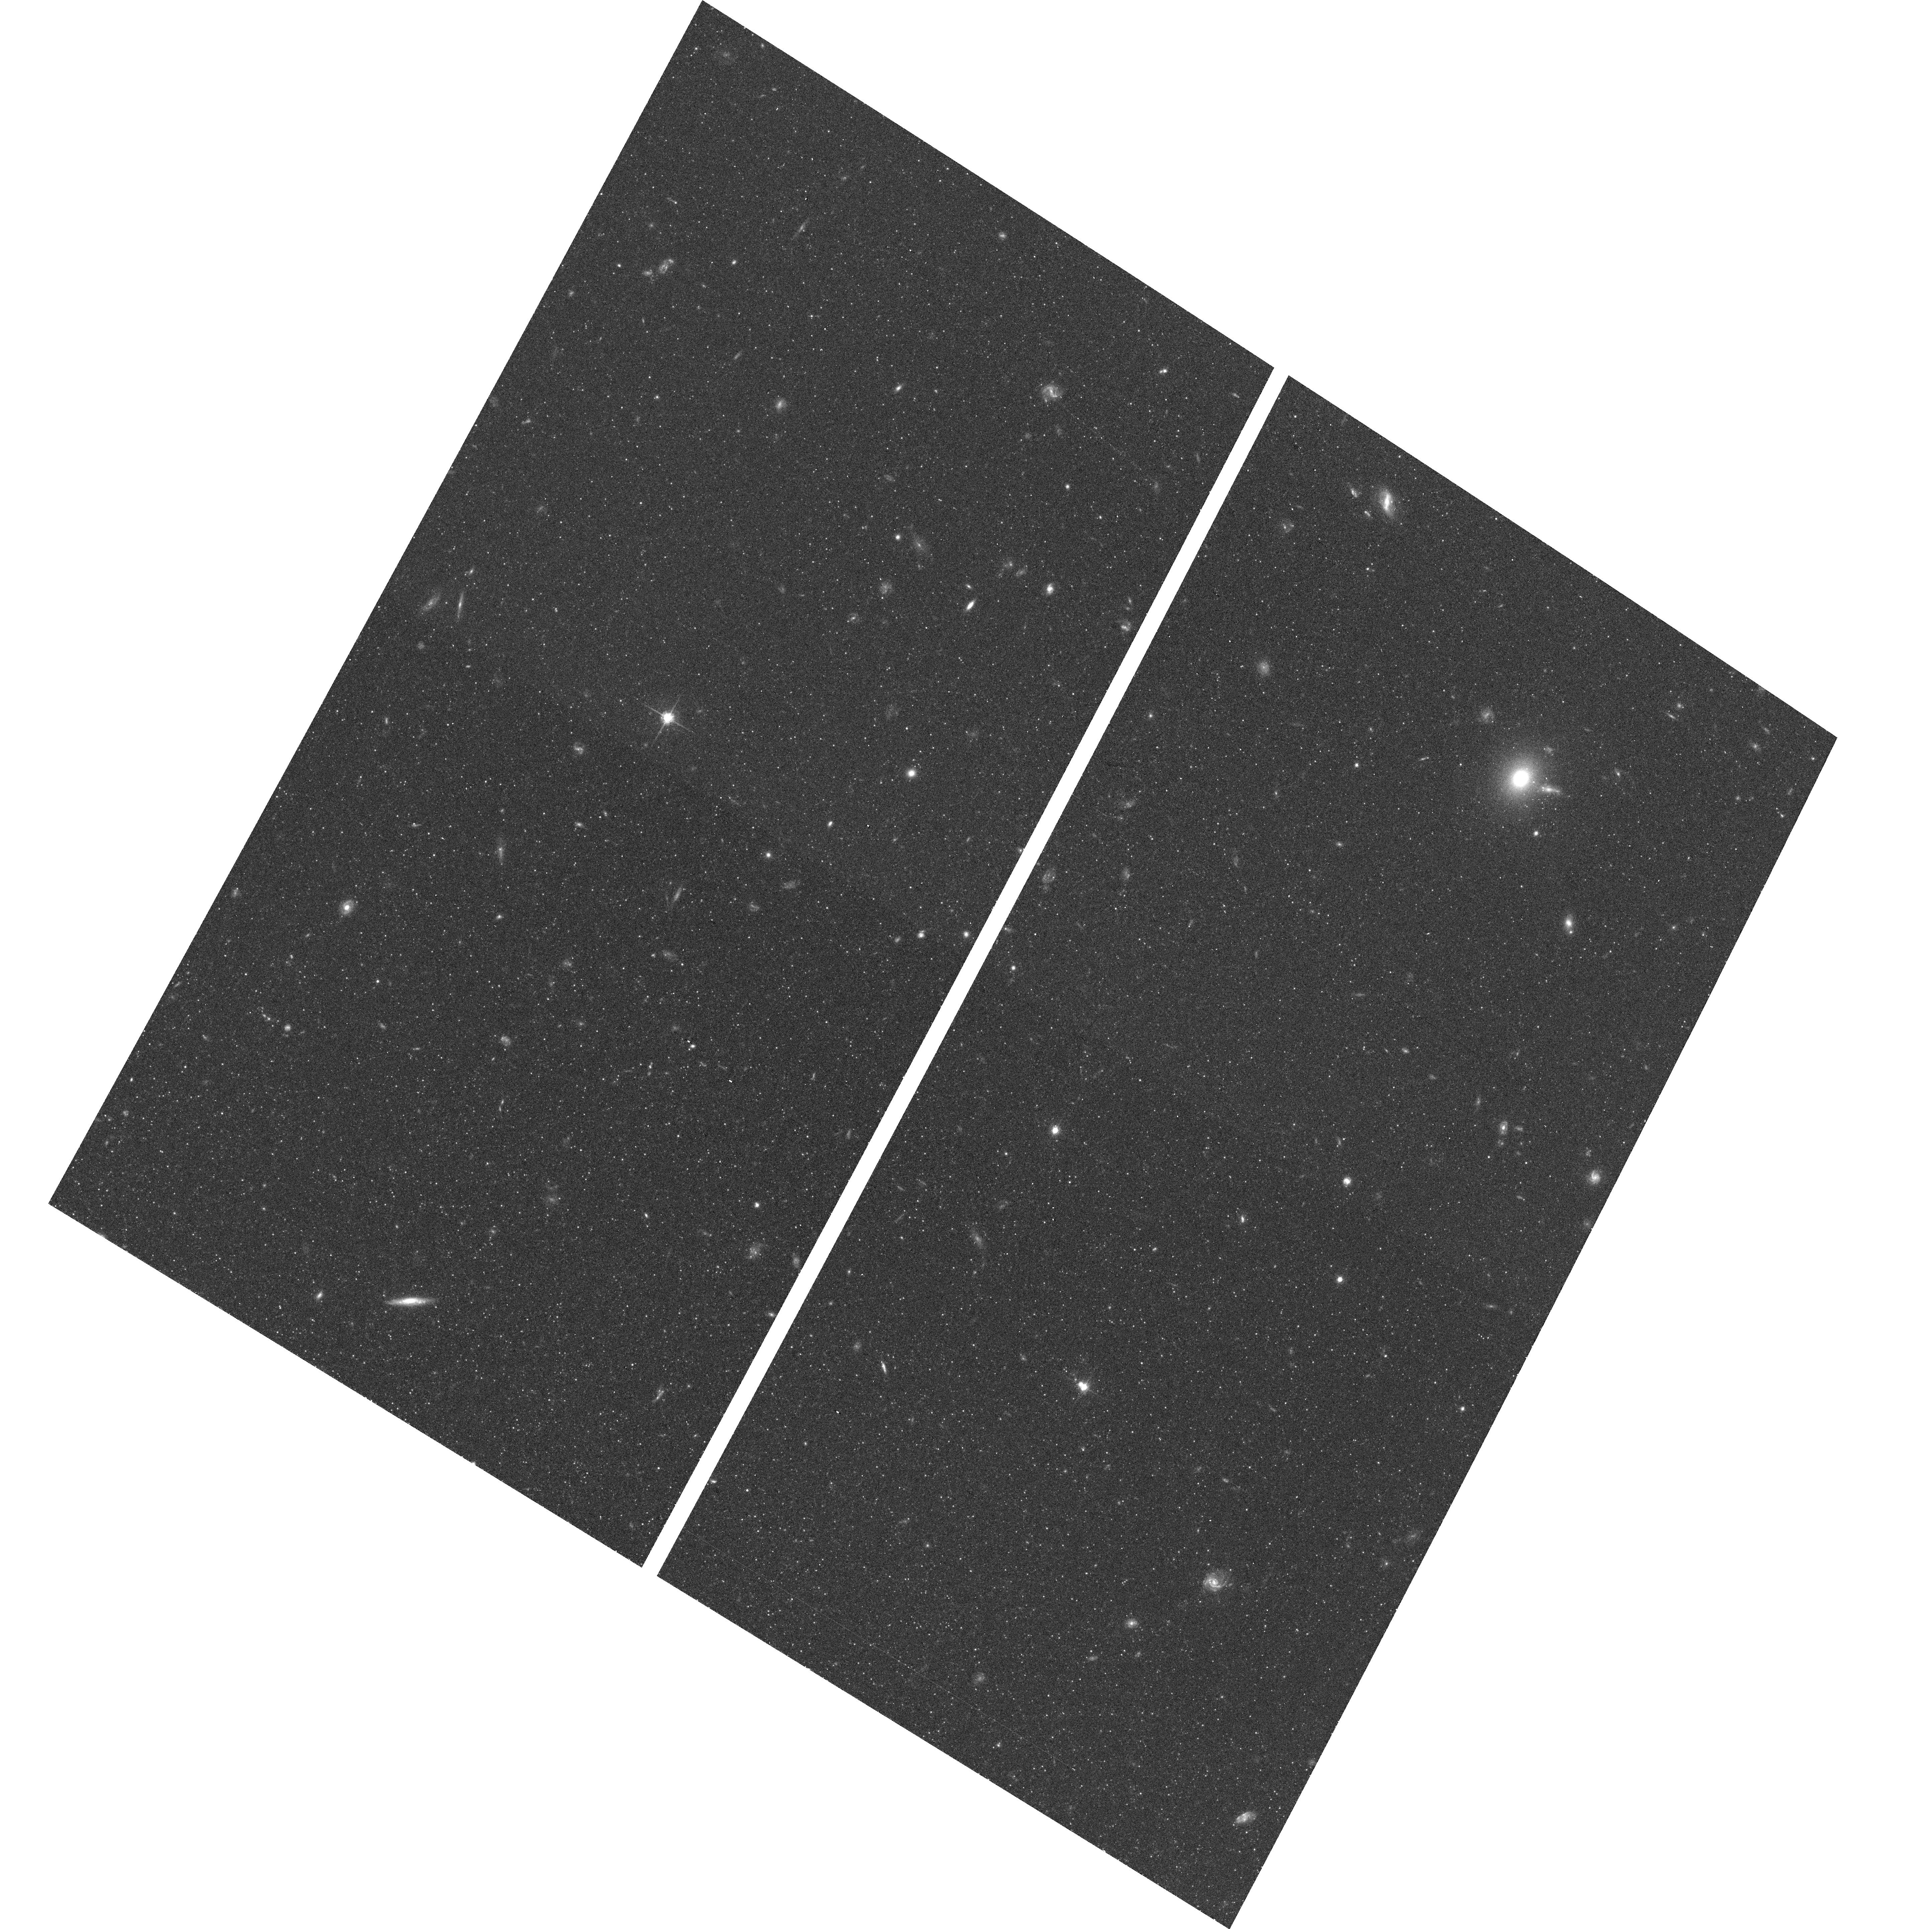
Target: NGC0253-HALO-2. Instrument: ACS/WFC. Filter: F814W. Exposure: 11 min. Observation ID: hst_10523_02_acs_wfc_f814w_j9ec02

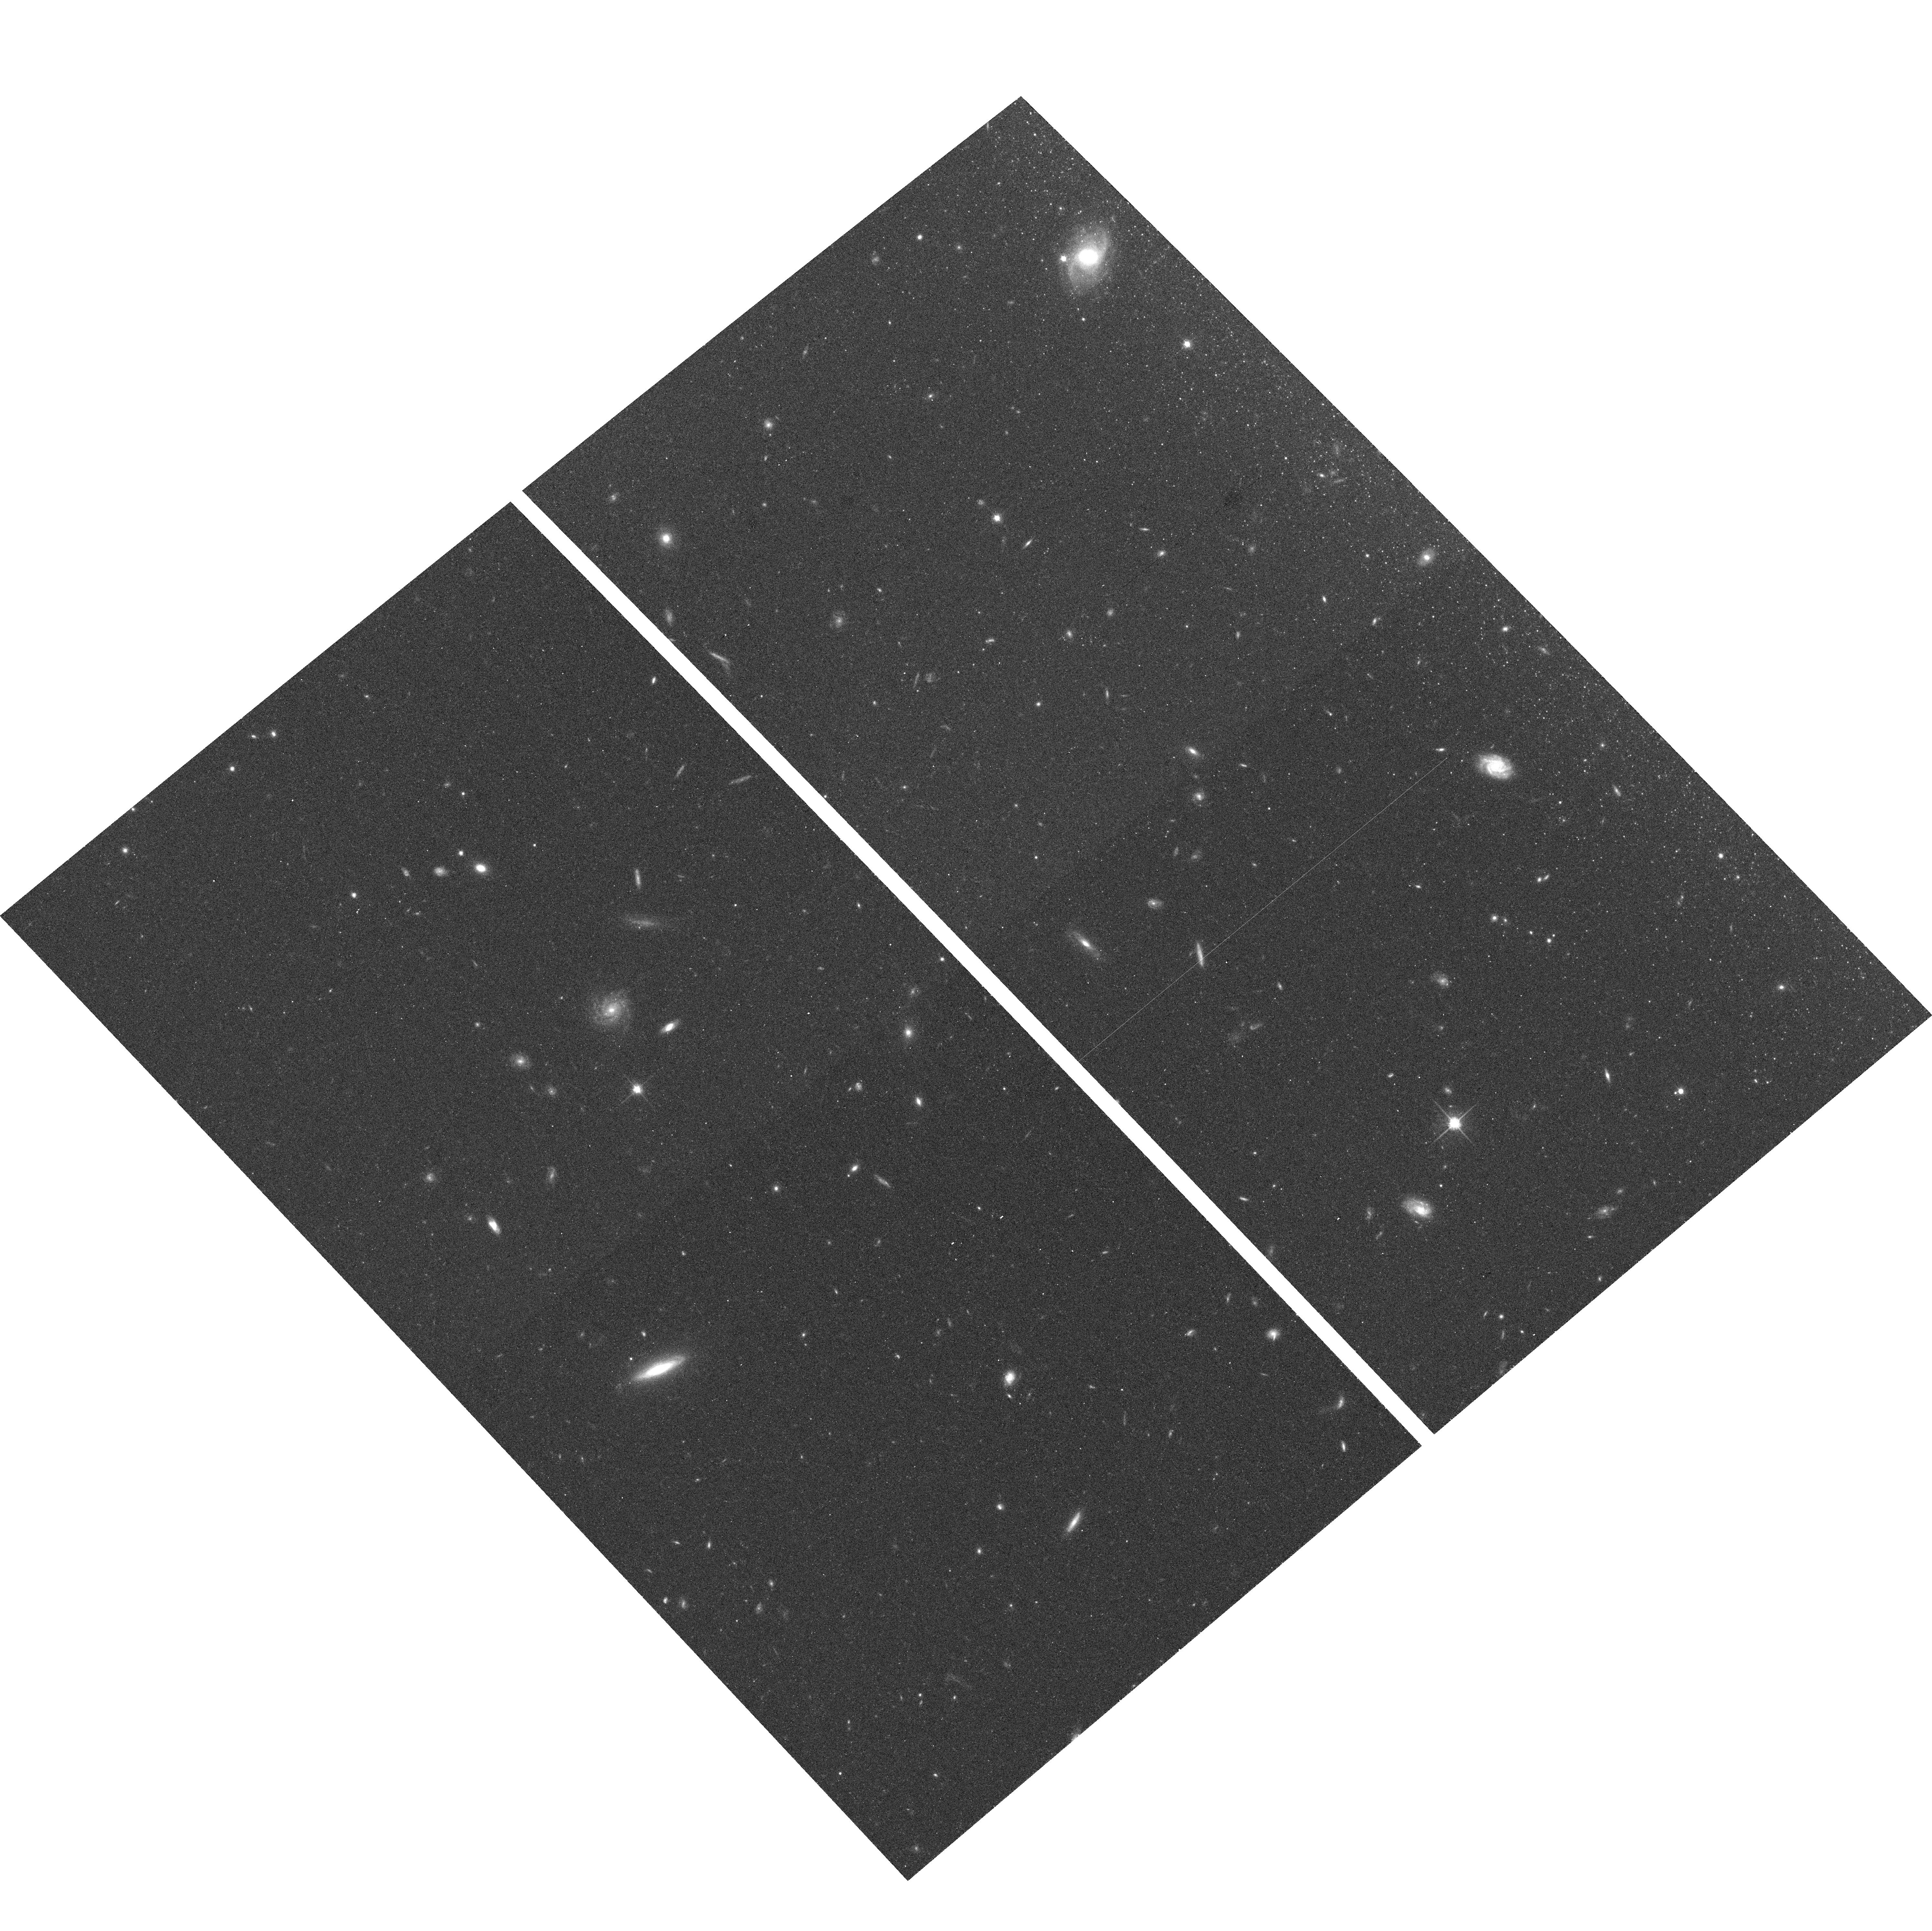
Target: NGC4244-HALO-1. Instrument: ACS/WFC. Filter: F814W. Exposure: 12 min. Observation ID: hst_10523_61_acs_wfc_f814w_j9ec61

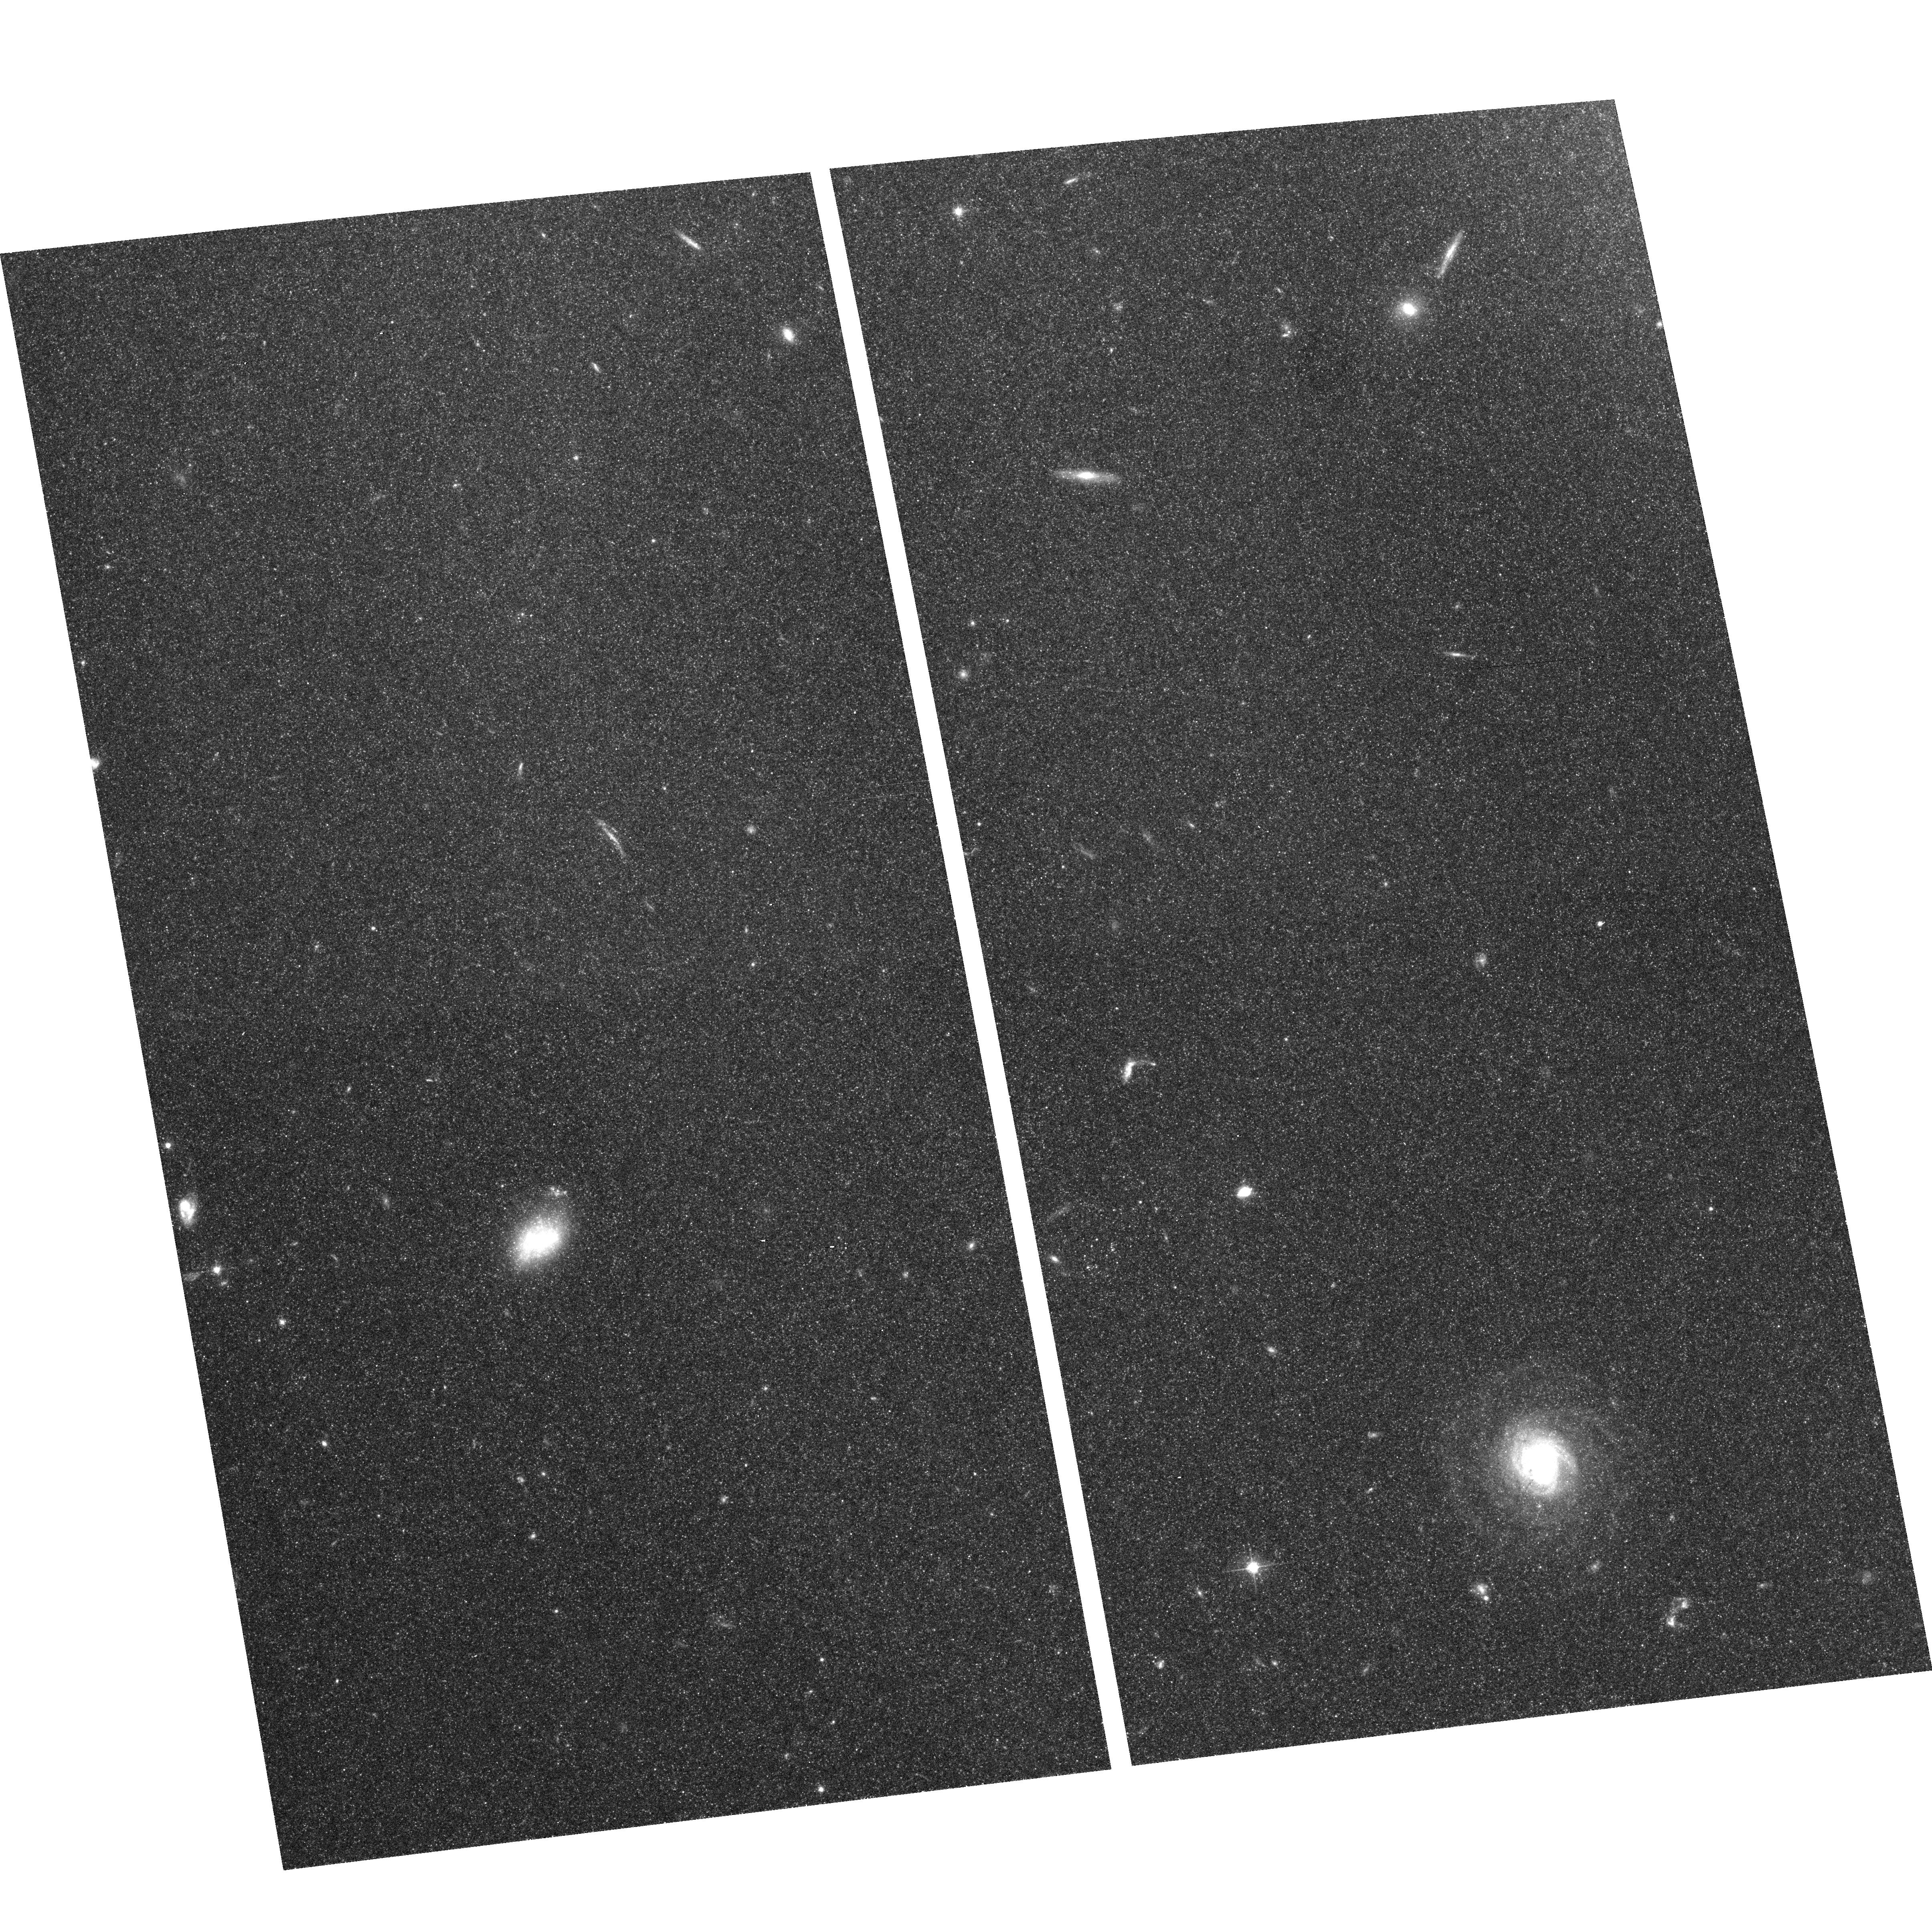
Target: NGC4736-HAL-1. Instrument: ACS/WFC. Filter: F606W. Exposure: 12 min. Observation ID: hst_10523_81_acs_wfc_f606w_j9ec81

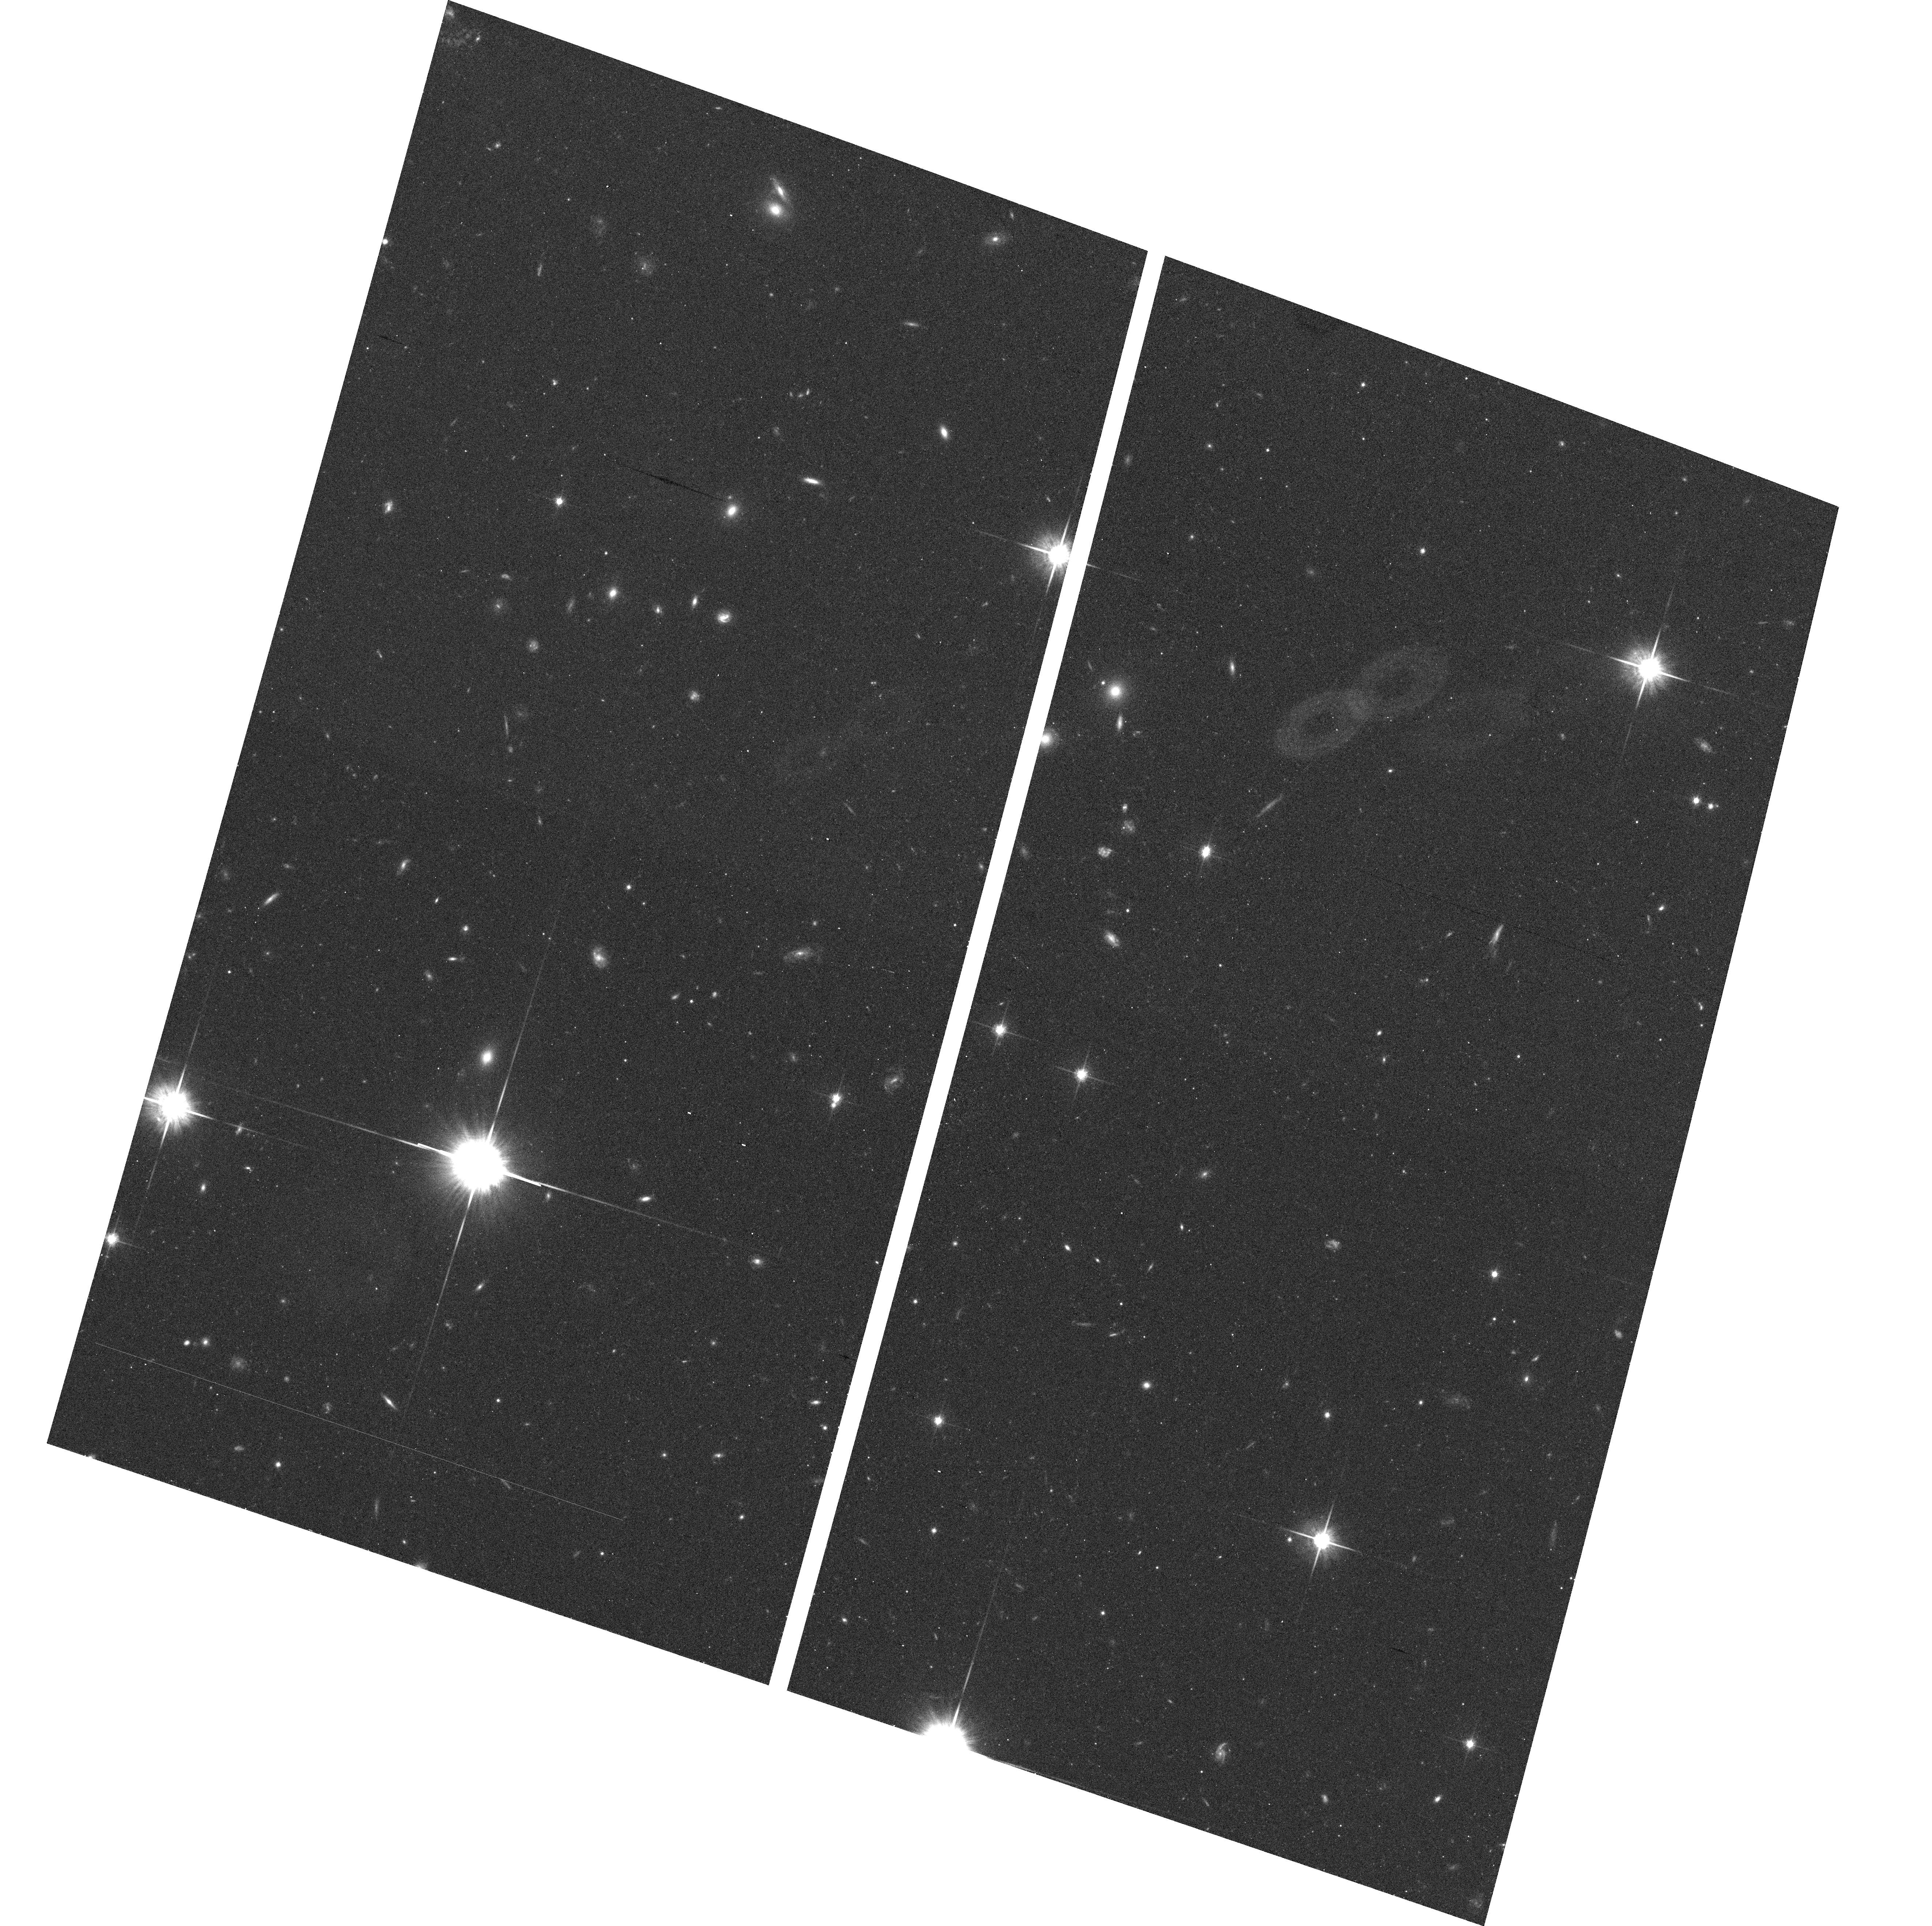
Target: NGC2403-HALO-7. Instrument: ACS/WFC. Filter: F814W. Exposure: 12 min. Observation ID: hst_10523_27_acs_wfc_f814w_j9ec27

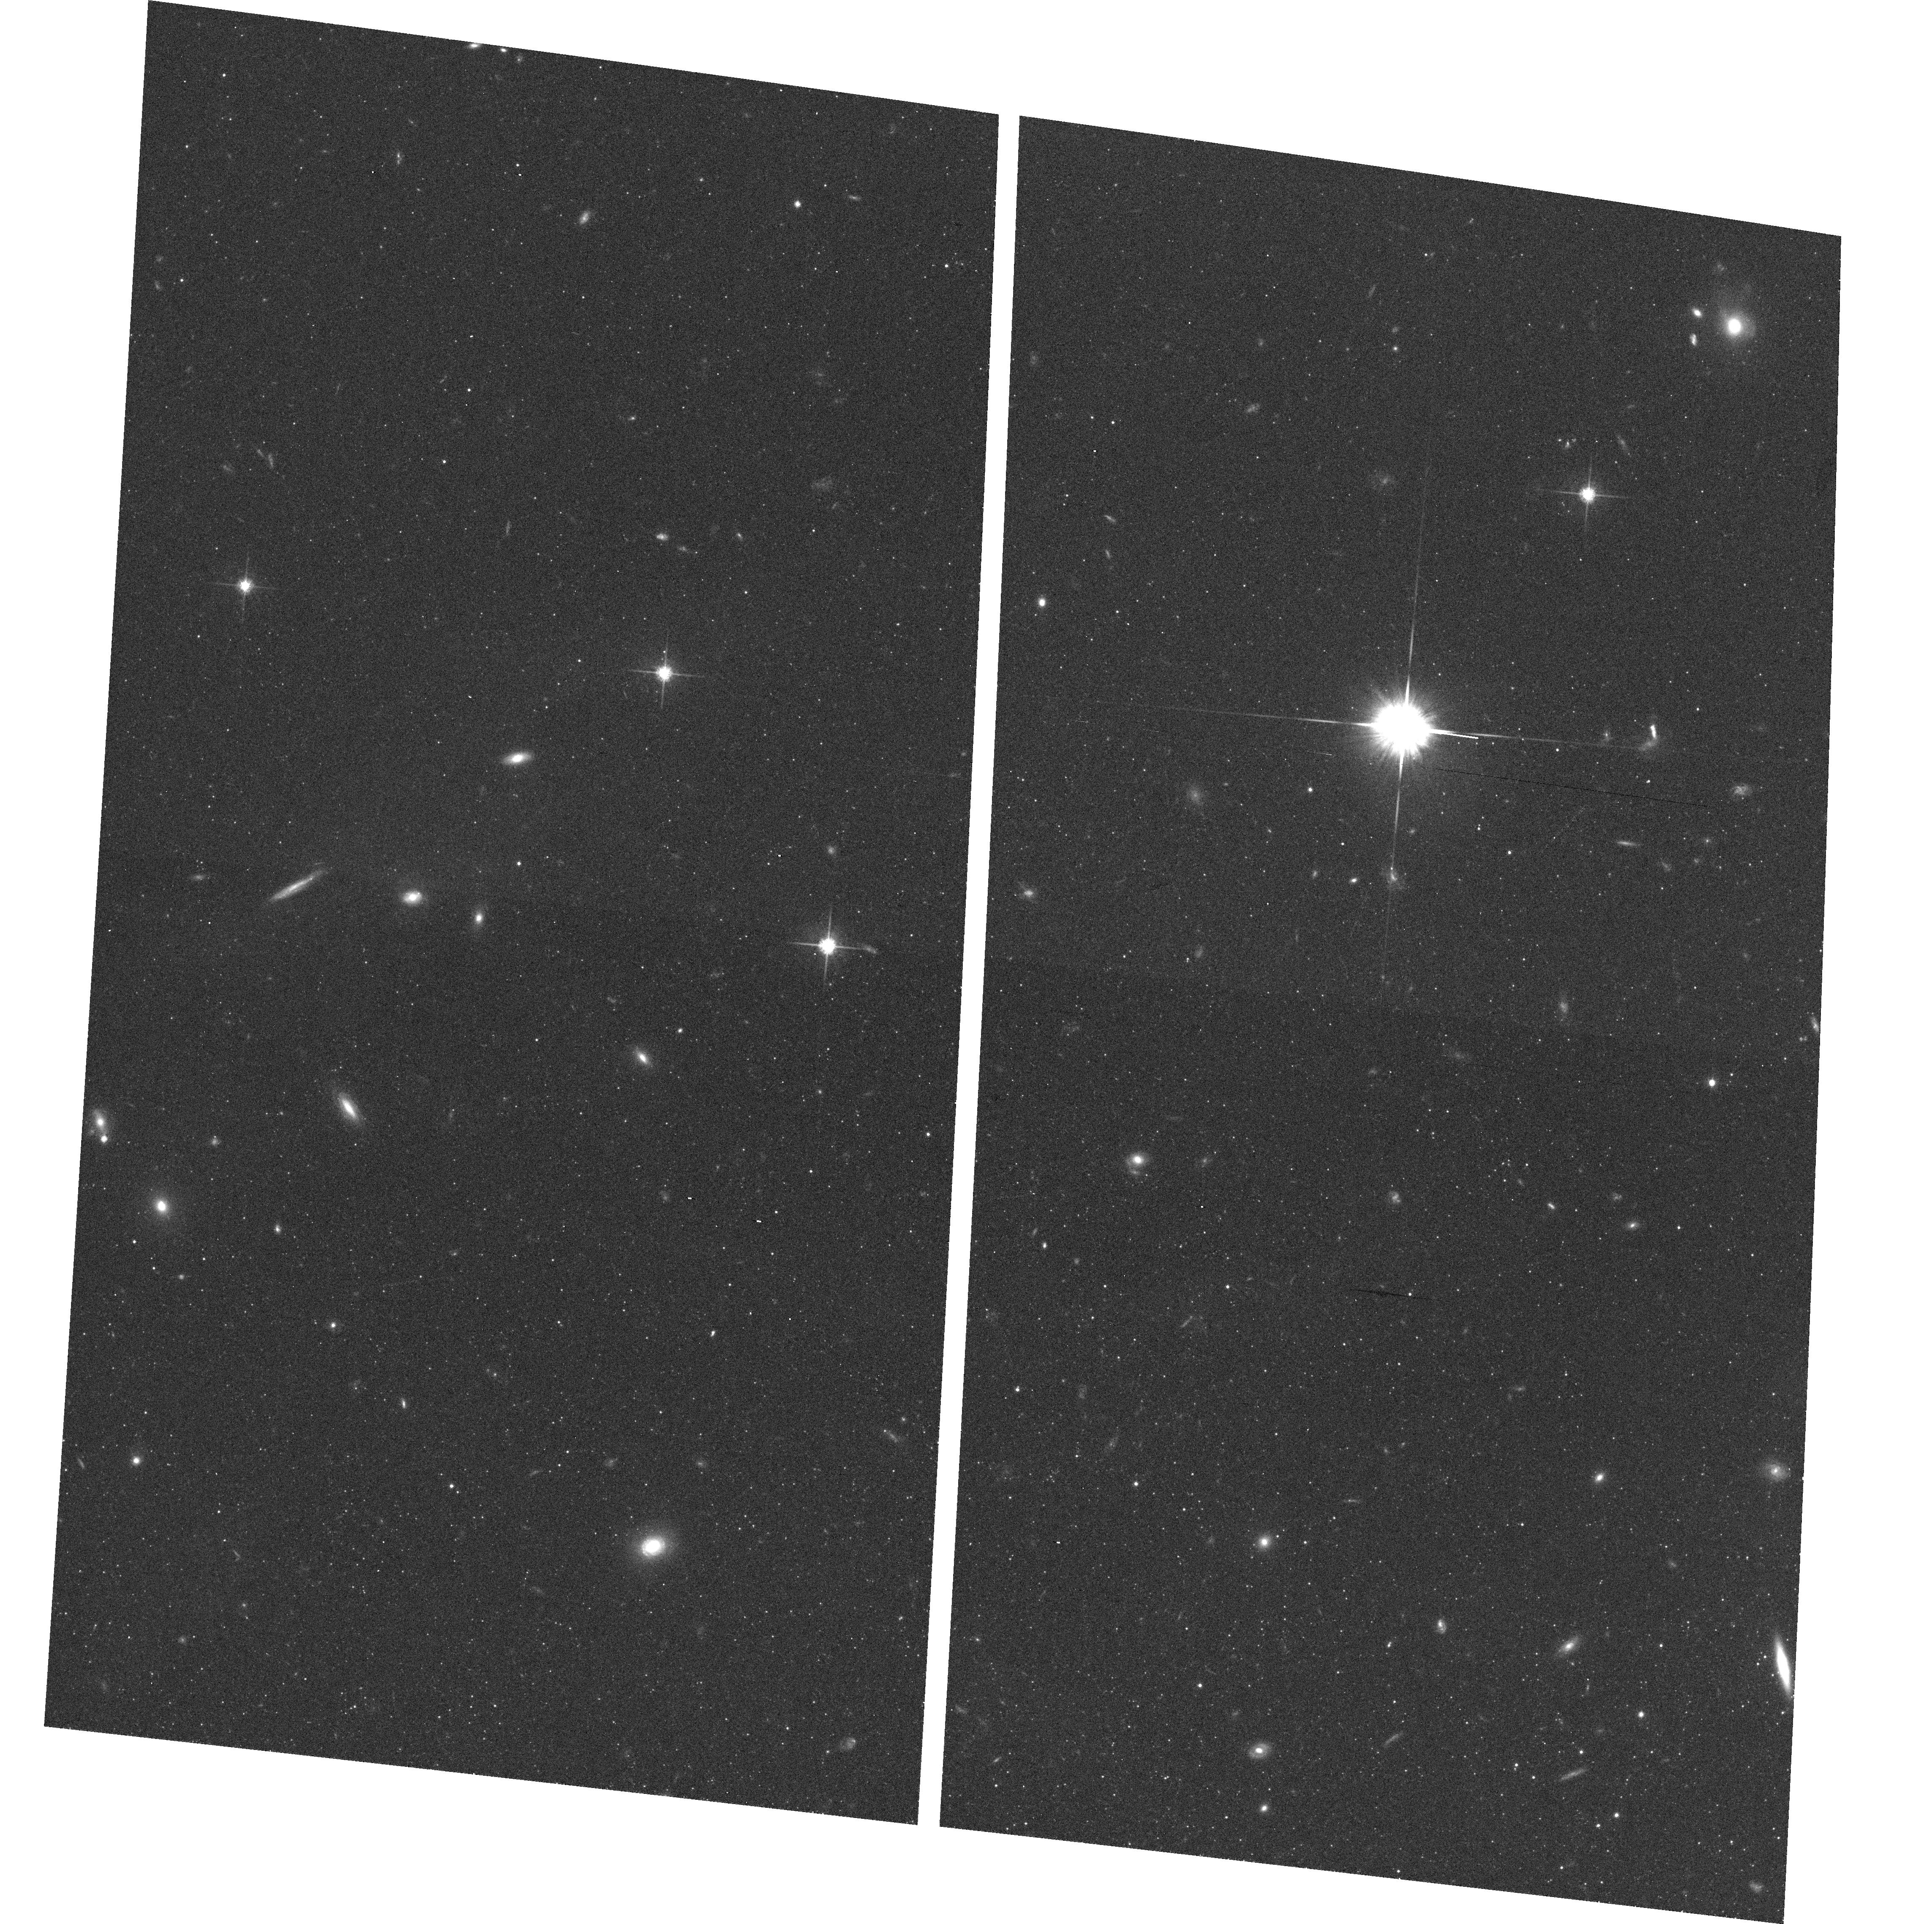
Target: NGC3031-HALO-6. Instrument: ACS/WFC. Filter: F814W. Exposure: 12 min. Observation ID: hst_10523_46_acs_wfc_f814w_j9ec46

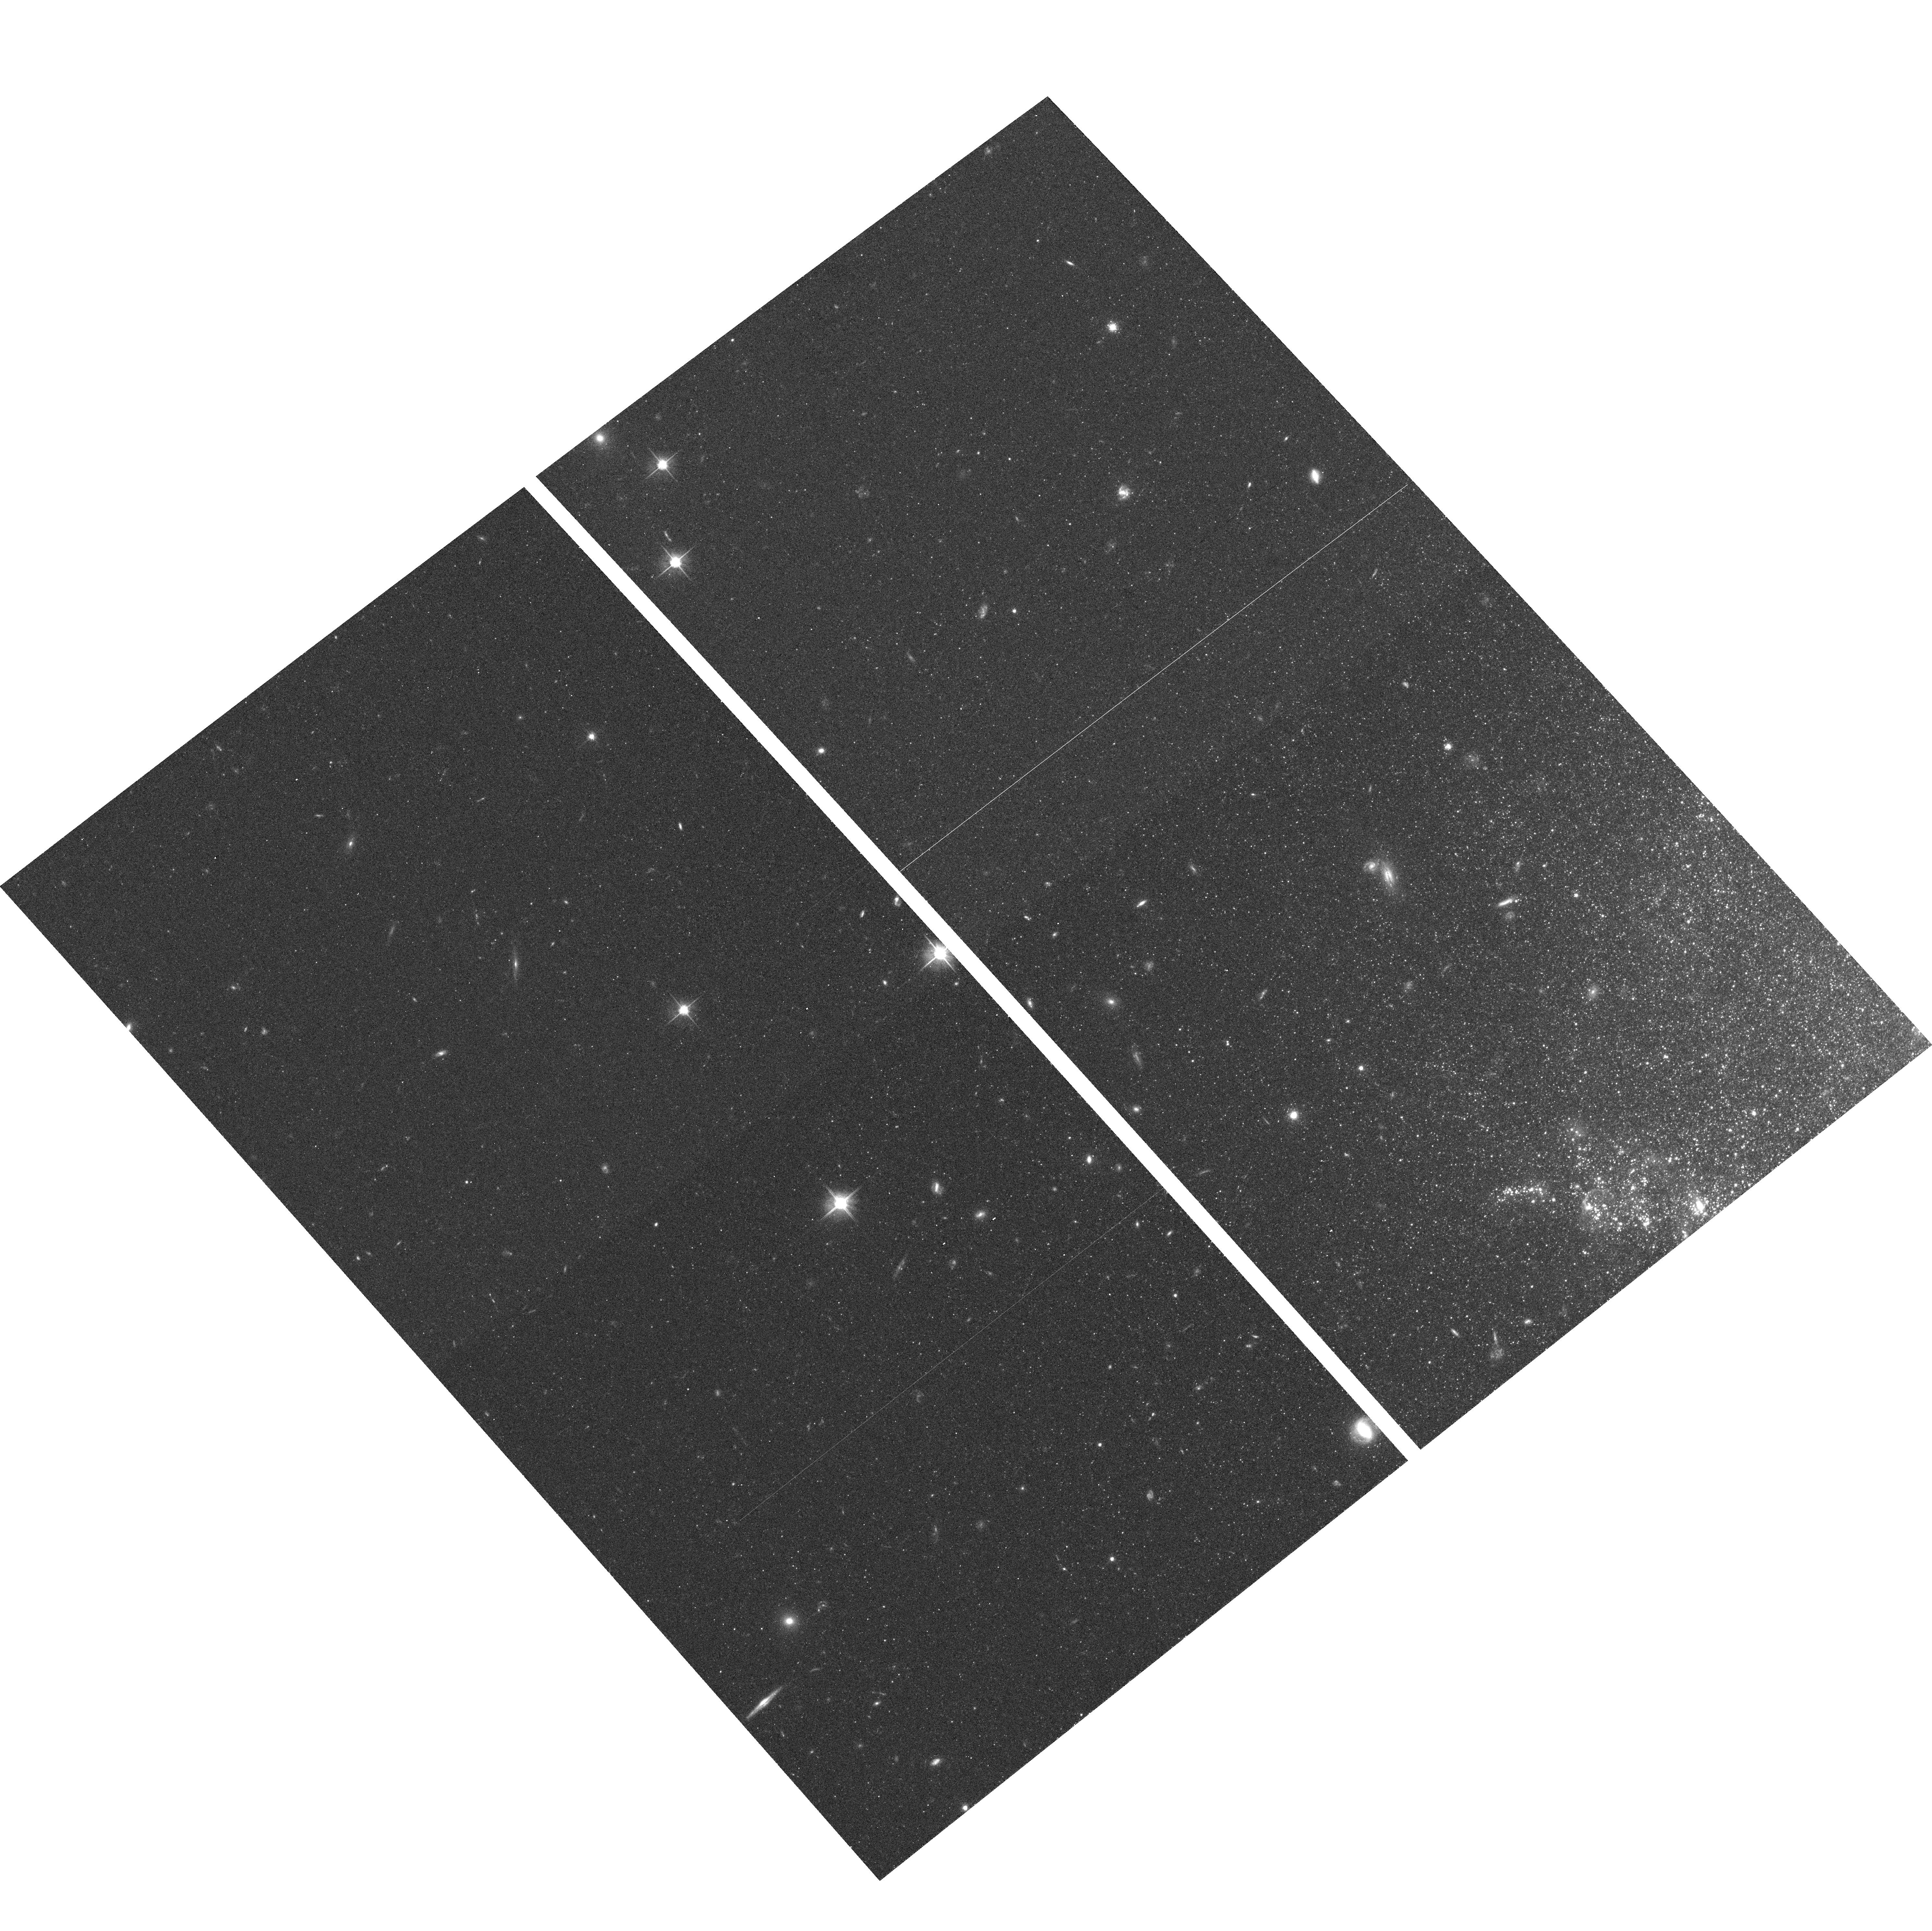
Target: NGC7793-HALO-6. Instrument: ACS/WFC. Filter: F606W. Exposure: 12 min. Observation ID: hst_10523_b6_acs_wfc_f606w_j9ecb6

The Halo Shape and Metallicity of Massive Spiral Galaxies (PI: de Jong, Roelof S.)

We propose to resolve the stellar populations of the halos of seven nearby, massive disk galaxies using a SNAP survey with WFC/ACS. These observations will provide star counts and color-magnitude diagrams 2-3 magnitudes below the tip of the Red Giant Branch along the two principal axes and one intermediate axis of each galaxy. We will measure the metallicity distribution functions and stellar density profiles from star counts down to very low average surface brightnesses, equivalent to ~31 V-mag per square arcsec. This proposal will create a unique sampling of galaxy halo properties, as our targets cover a range in galaxy mass, luminosity, inclination, and morphology. As function of these galaxy properties this survey will provide:- the first systematic measurement of radial light profiles and axial ratios of the diffuse stellar halos and outer disks of spiral galaxies- a comprehensive analysis of halo metallicity distributions as function of galaxy type and position within the galaxy- an unprecedented study of the stellar metallicity and age distribution in the outer disk regions where the disk truncations occur- the first comparative study of globular clusters and their field stellar populations We will use these fossil records of the galaxy assembly process to test halo formation models within the hierarchical galaxy formation scheme.